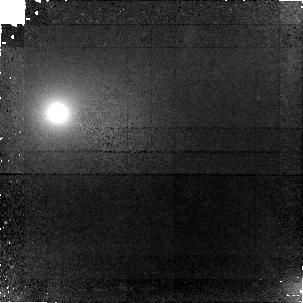
Target: ABELL-2390LENS-Z4.04. Instrument: NICMOS/NIC1. Filter: F160W. Exposure: 2.8 h. Observation ID: n9qd01020

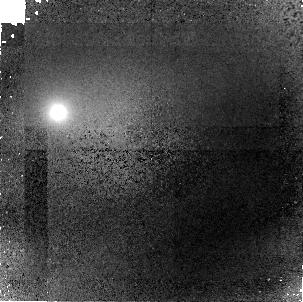
Target: ABELL-2390LENS-Z4.04. Instrument: NICMOS/NIC1. Filter: F110W. Exposure: 2.8 h. Observation ID: n9qd02020

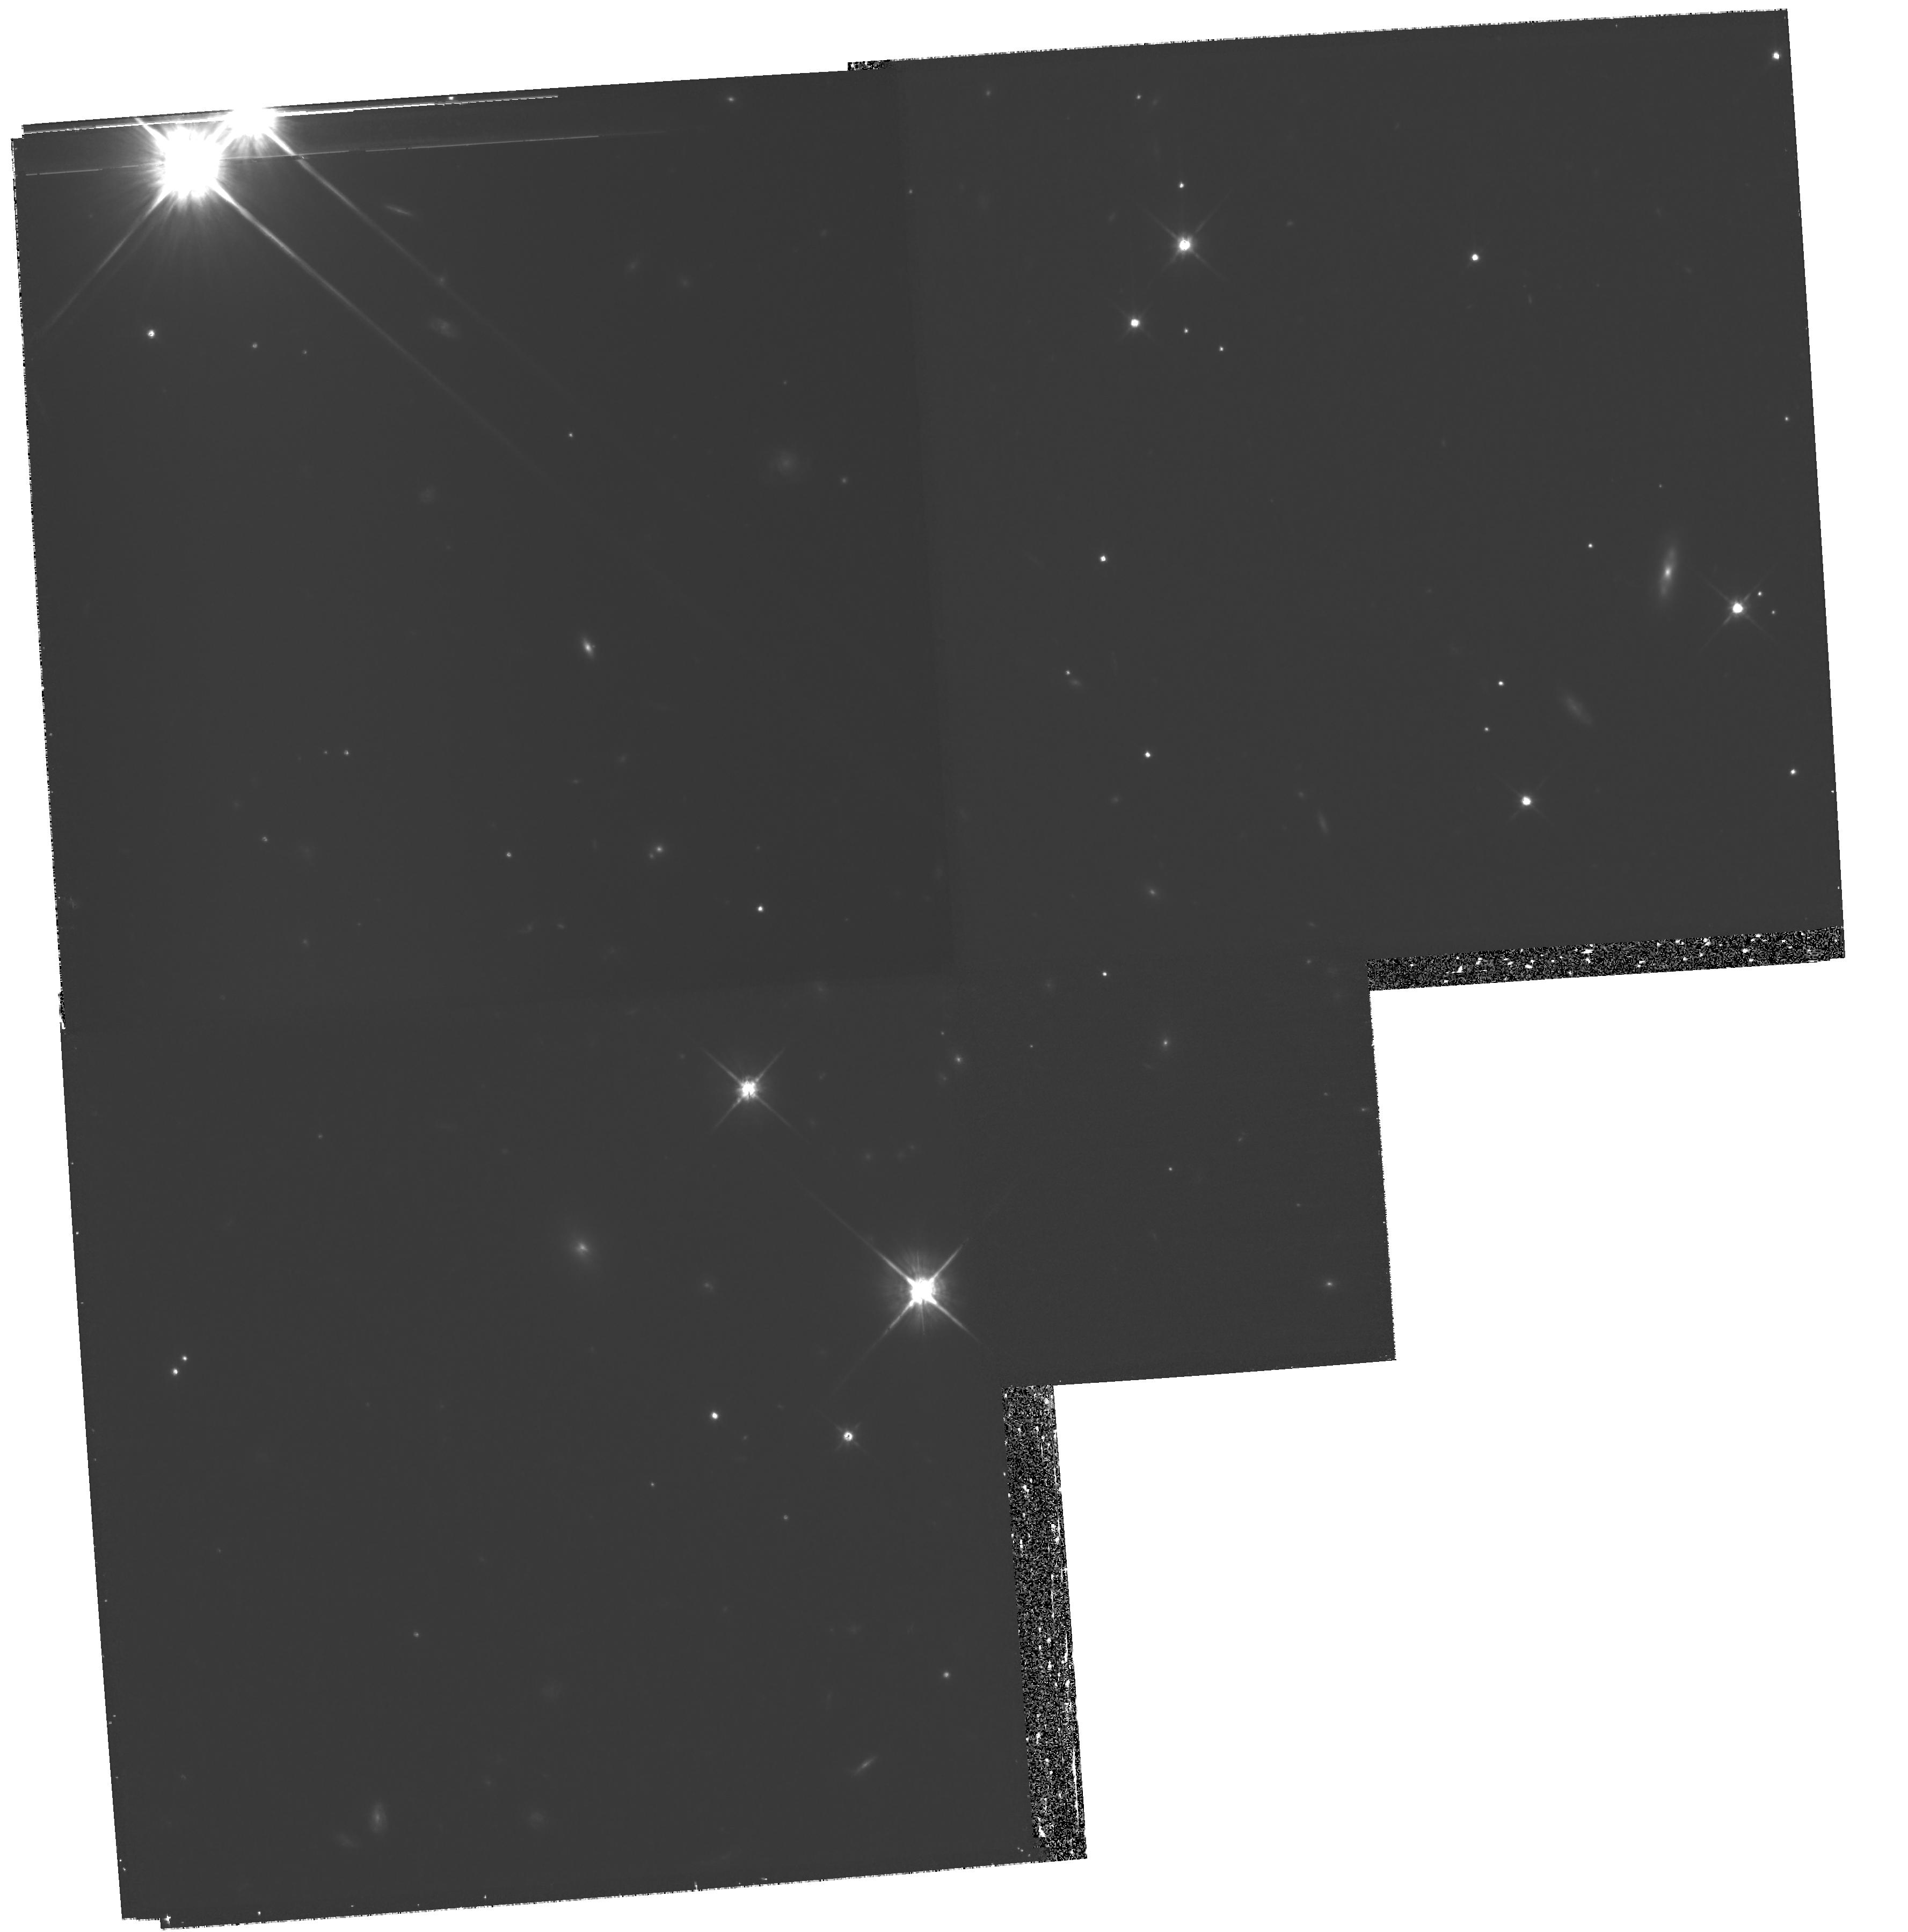
Target: ABELL-2390LENS-Z4.04. Instrument: WFPC2/PC. Filter: F814W. Exposure: 2.2 h. Observation ID: hst_10887_02_wfpc2_pc_f814w_u9qd02

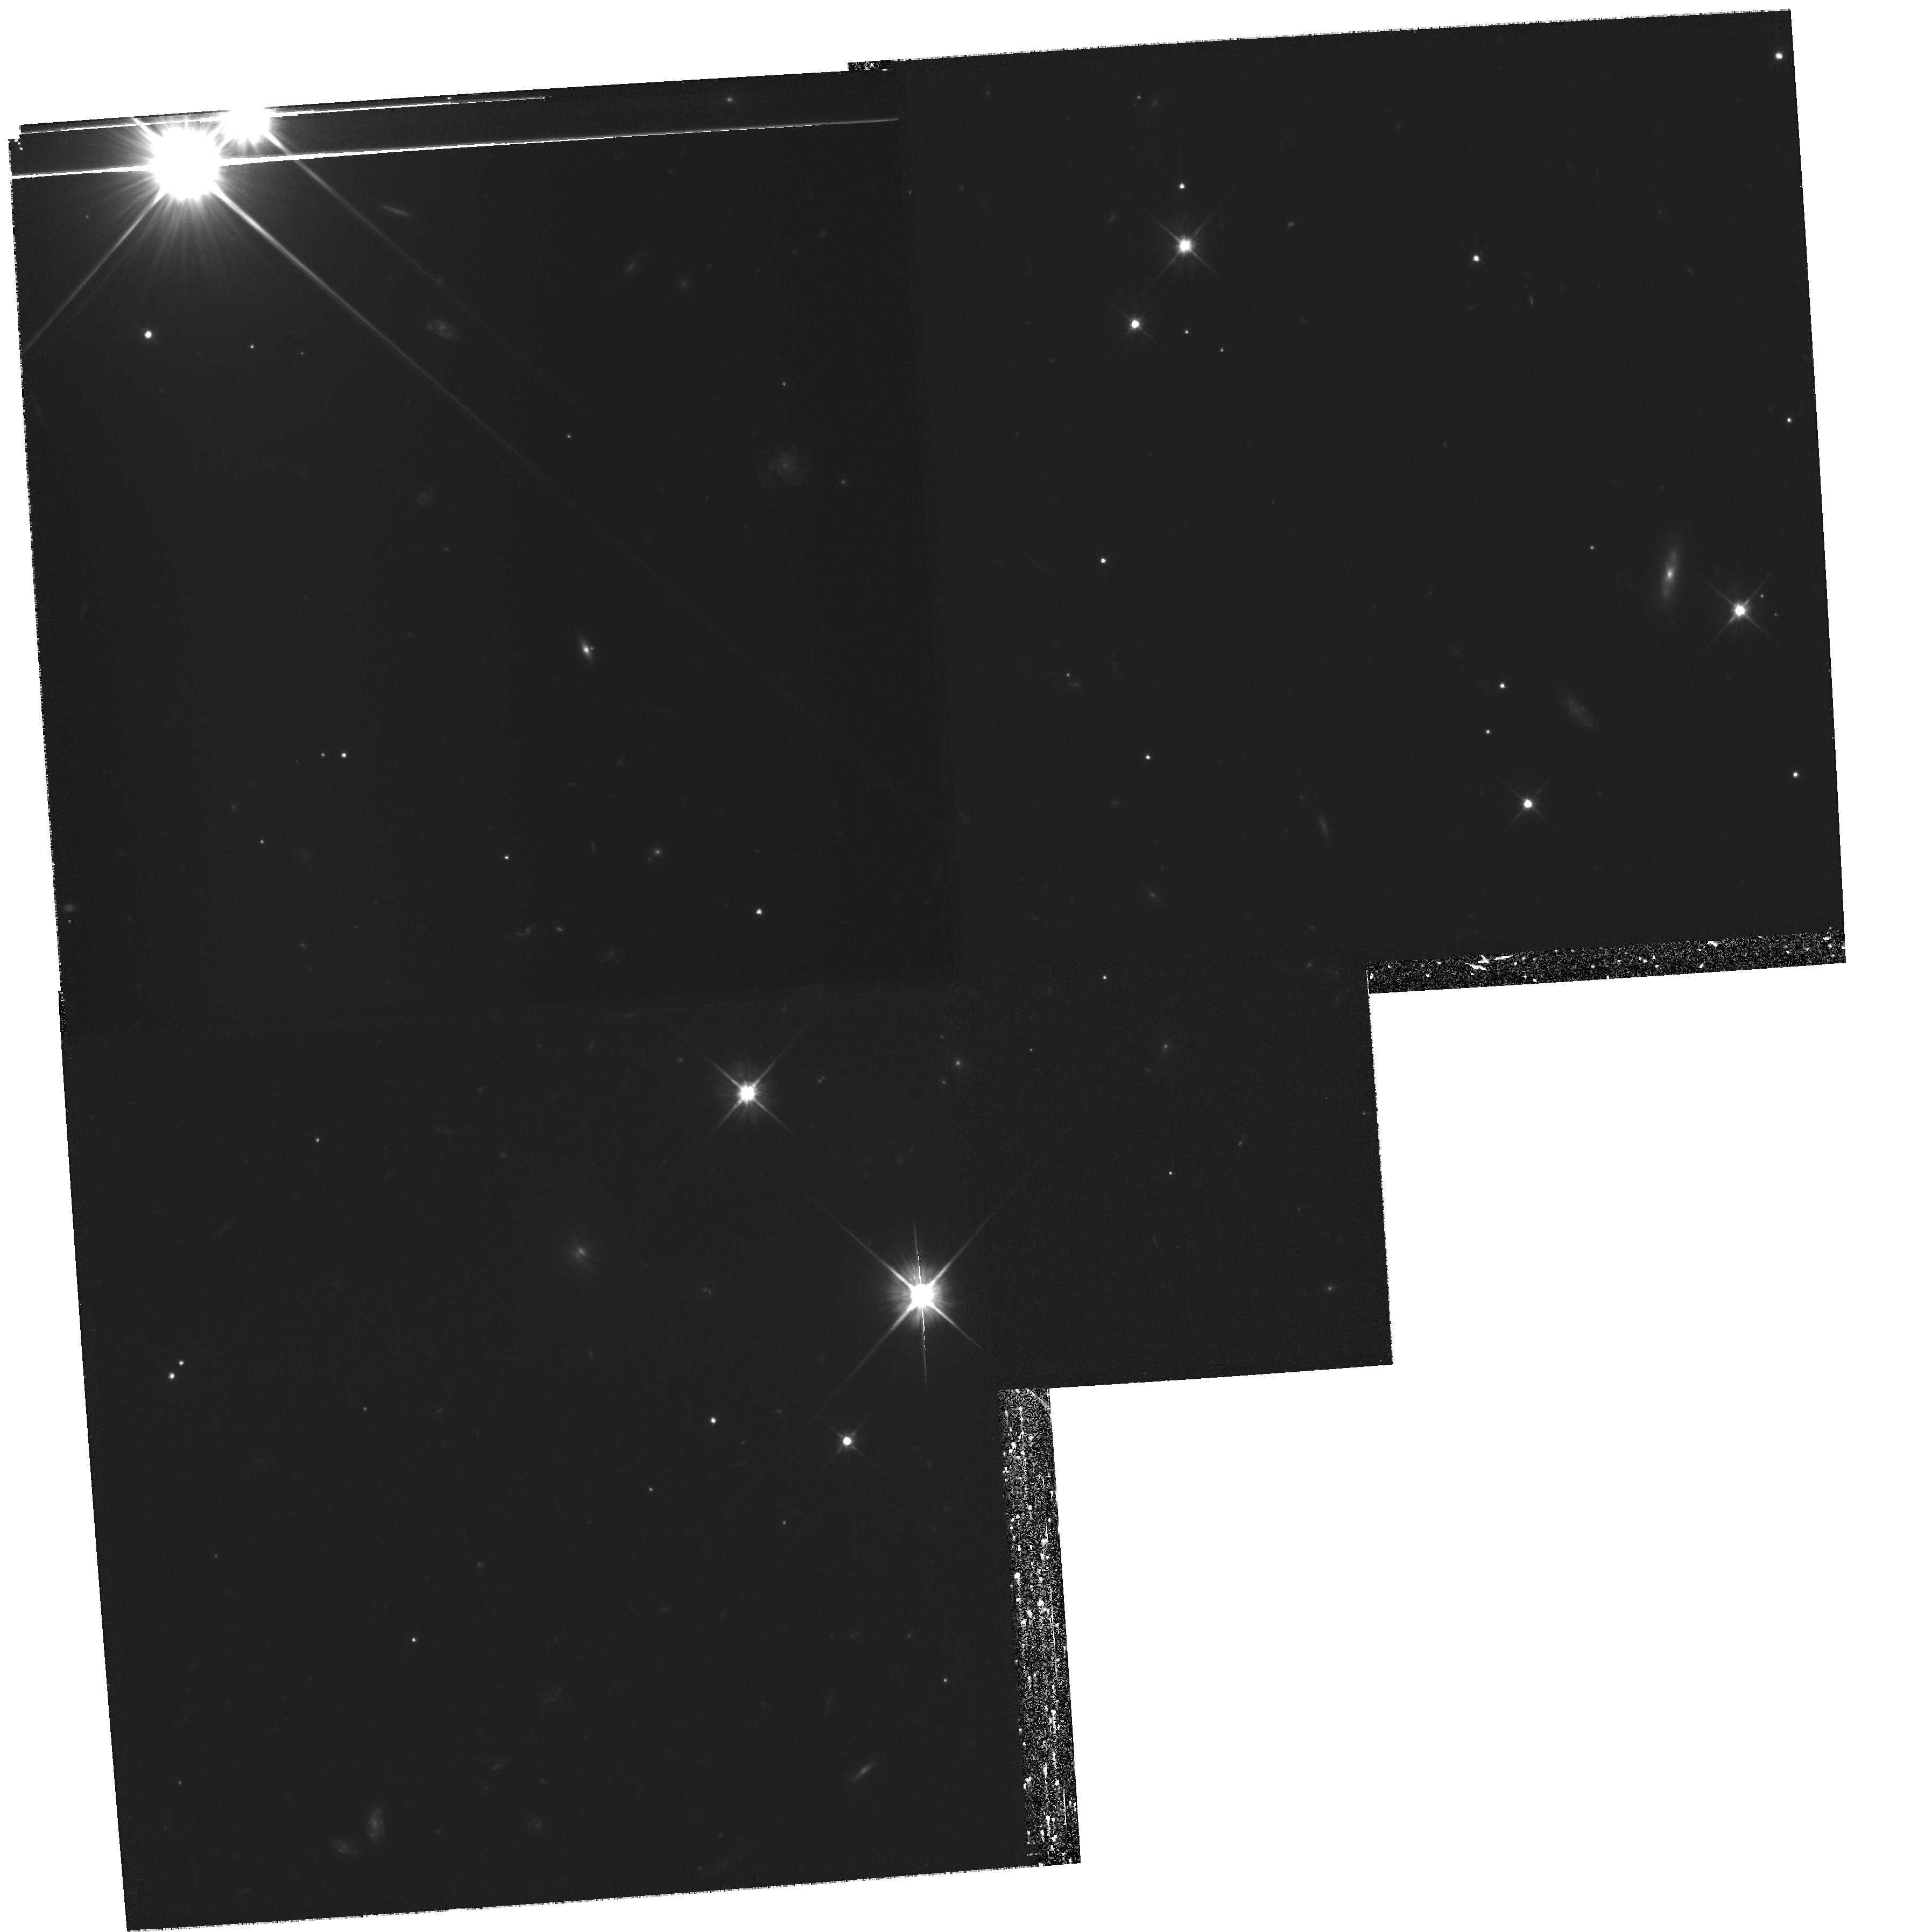
Target: ABELL-2390LENS-Z4.04. Instrument: WFPC2/PC. Filter: F606W. Exposure: 2.2 h. Observation ID: hst_10887_01_wfpc2_pc_f606w_u9qd01

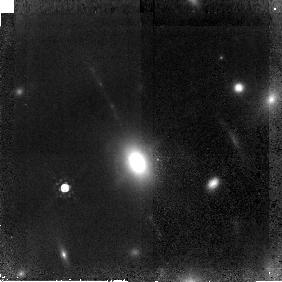
Target: ABELL-2390LENS-Z4.04. Instrument: NICMOS/NIC2. Filter: F160W. Exposure: 2.8 h. Observation ID: n9qd02010

Stellar Populations in a z=4 Lensed Galaxy with NICMOS (PI: Bunker, Andrew)

We propose to use NICMOS on HST to undertake deep high-resolution H-band imaging of a z=4 galaxy, lensed by a rich foreground cluster into highly-magnified arcs 3-5arcsec in length. By combining this with existing deep K-band imaging from Keck and high-quality archival WFPC2 and ACS data, we can spatially resolve stellar populations along the arcs. The WFPC2 images clearly reveal several bright knots, which may correspond to sites of active star formation. Indeed, our Keck/LRIS spectra (Bunker, Moustakas & Davis 2000) are consistent with OB-star spectral energy distributions in the rest-ultraviolet. However, there are considerable portions of the arcs which appear redder with no Ly-alpha emission, consistent with being post-starburst regions. The sensitivity and resolution afforded by NIC2 is crucial to study the inter-knot flux in H-band (F160W), a goal unachievable from the ground. In conjunction with our deep Keck K' data, NIC2 imaging will straddle the 4000Ang+Balmer break and thus allow us to `age-date' the stellar populations by the inferred amplitude of the break along the transverse extent of the arcs. We can achieve this in 8 orbits, and address whether this star-forming galaxy at z=4 has had extended formation histories - vital for the interpretation of the Lyman Break Galaxies, and their relation to the evolved Extremely Red Objects.